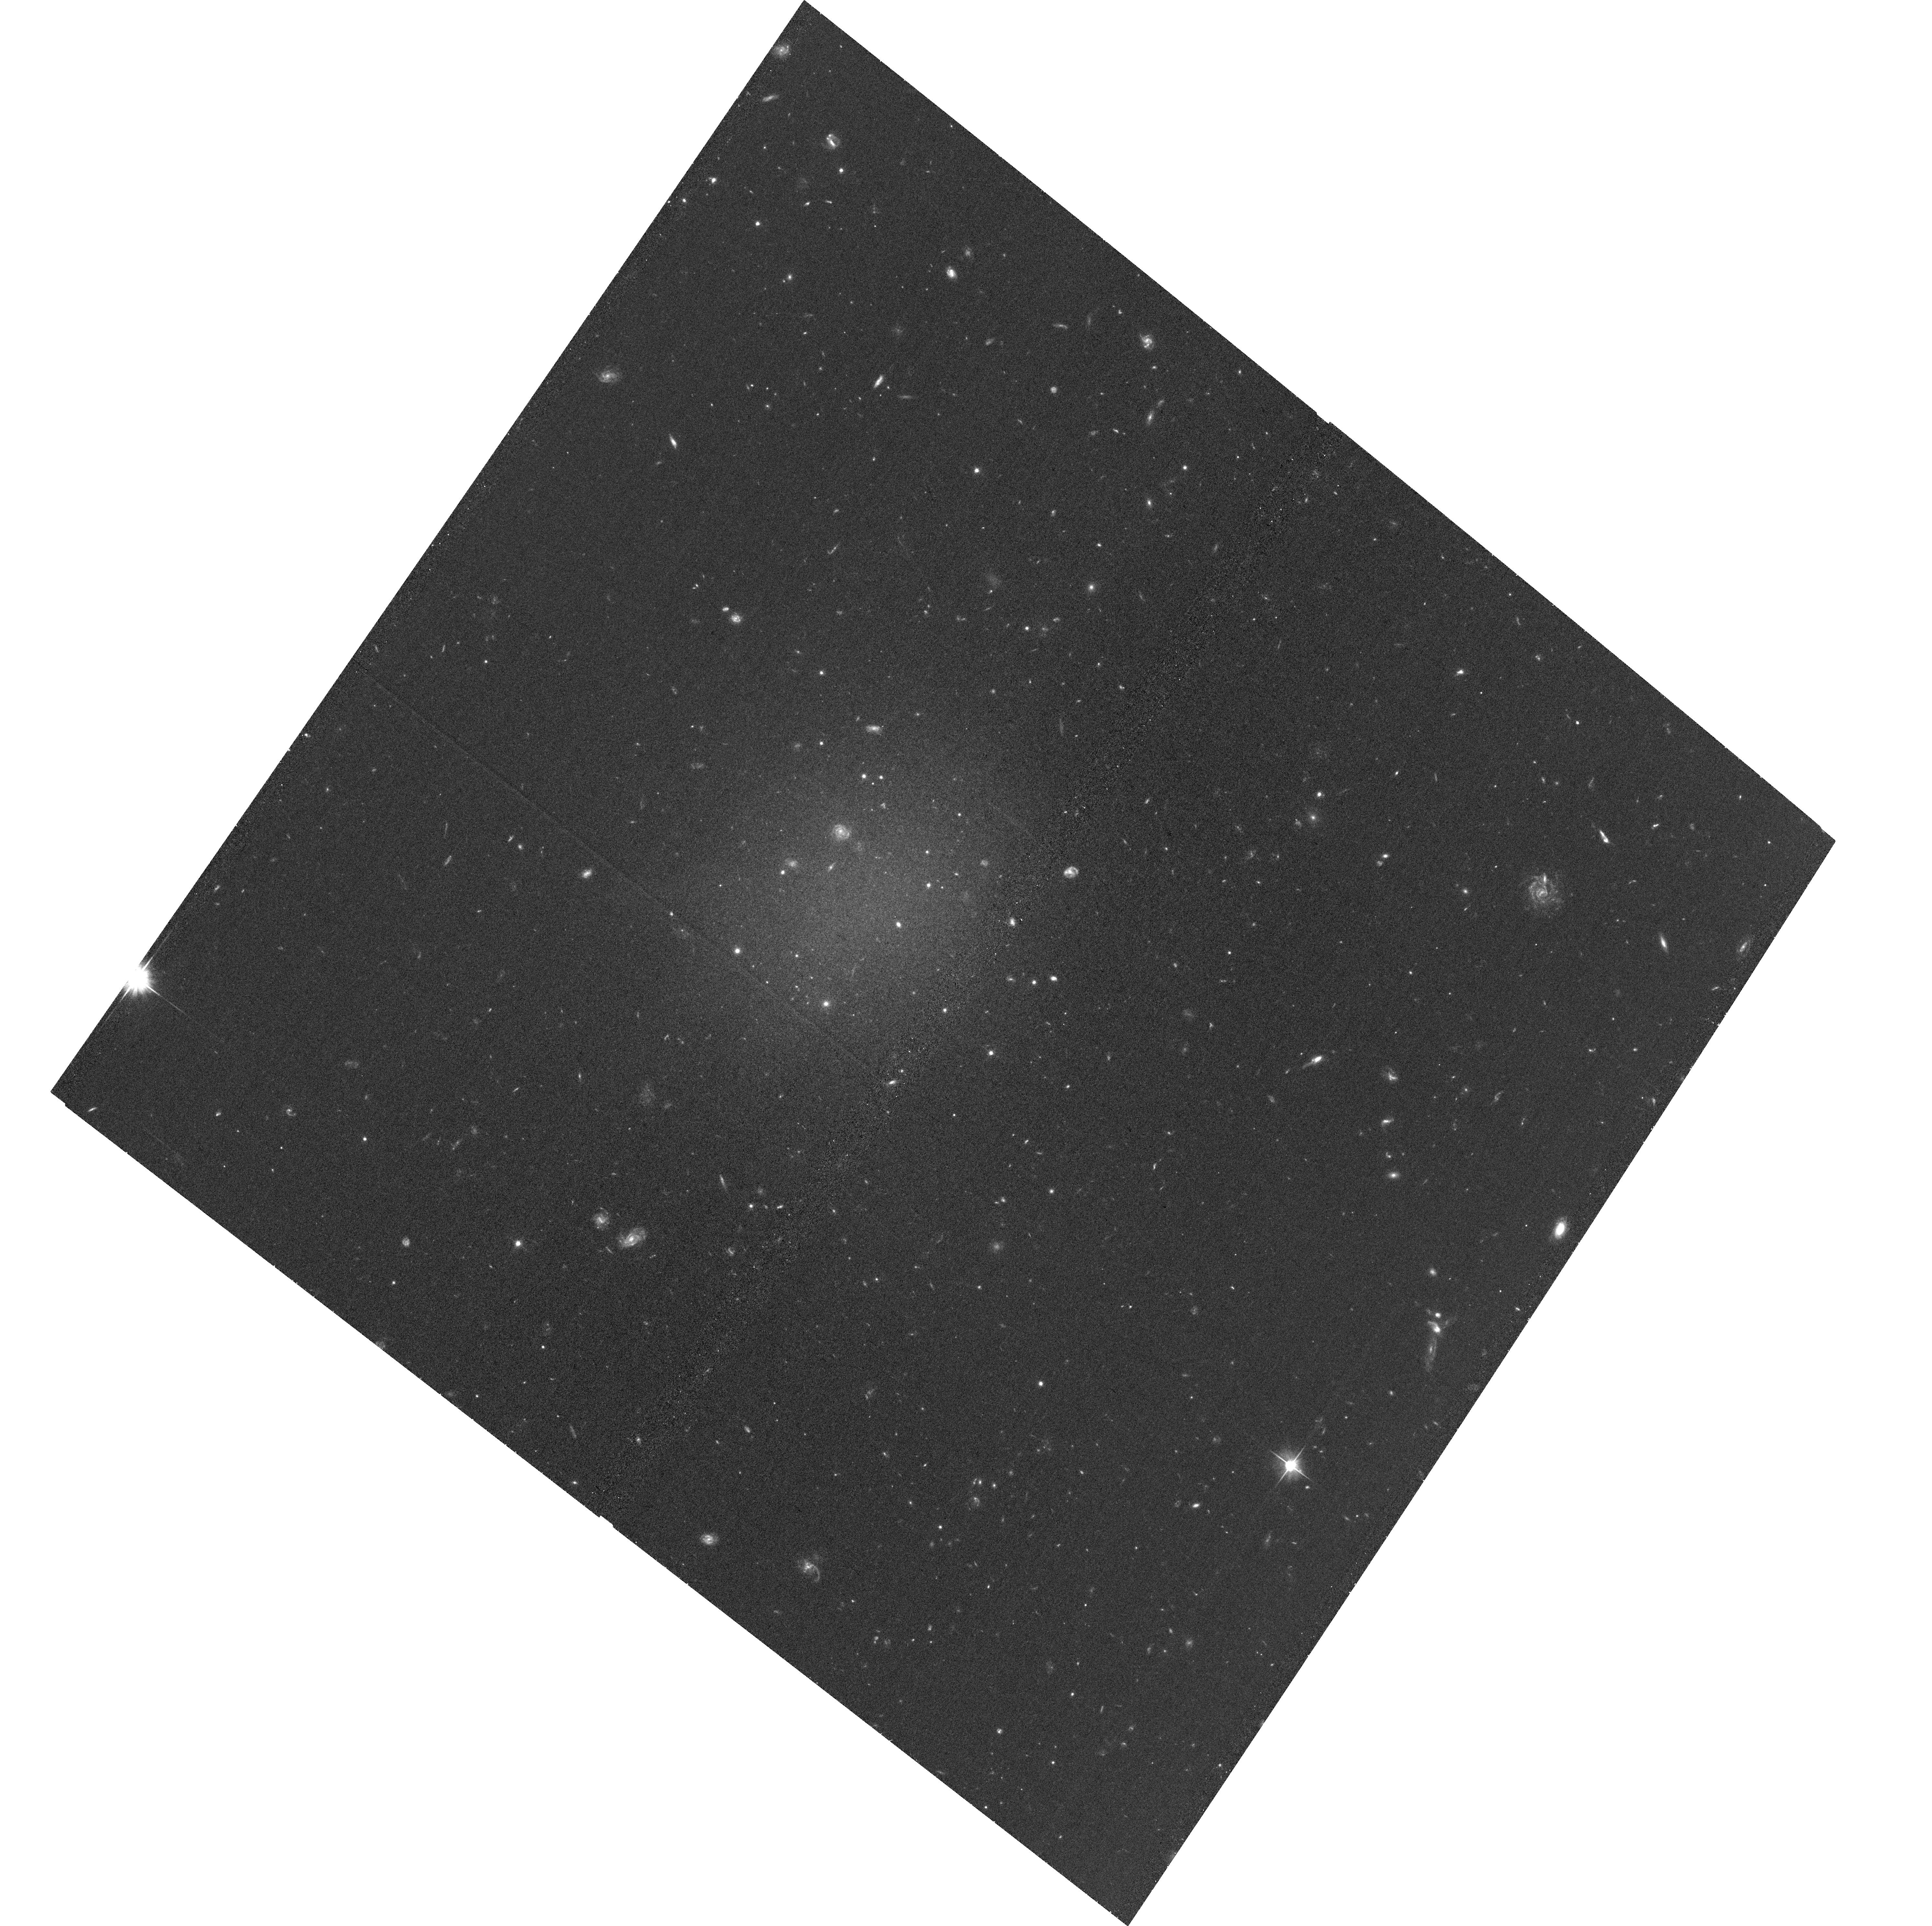
Target: NGC1052-DF2. Instrument: ACS/WFC. Filter: F606W. Exposure: 34 min. Observation ID: hst_15851_12_acs_wfc_f606w_je5612

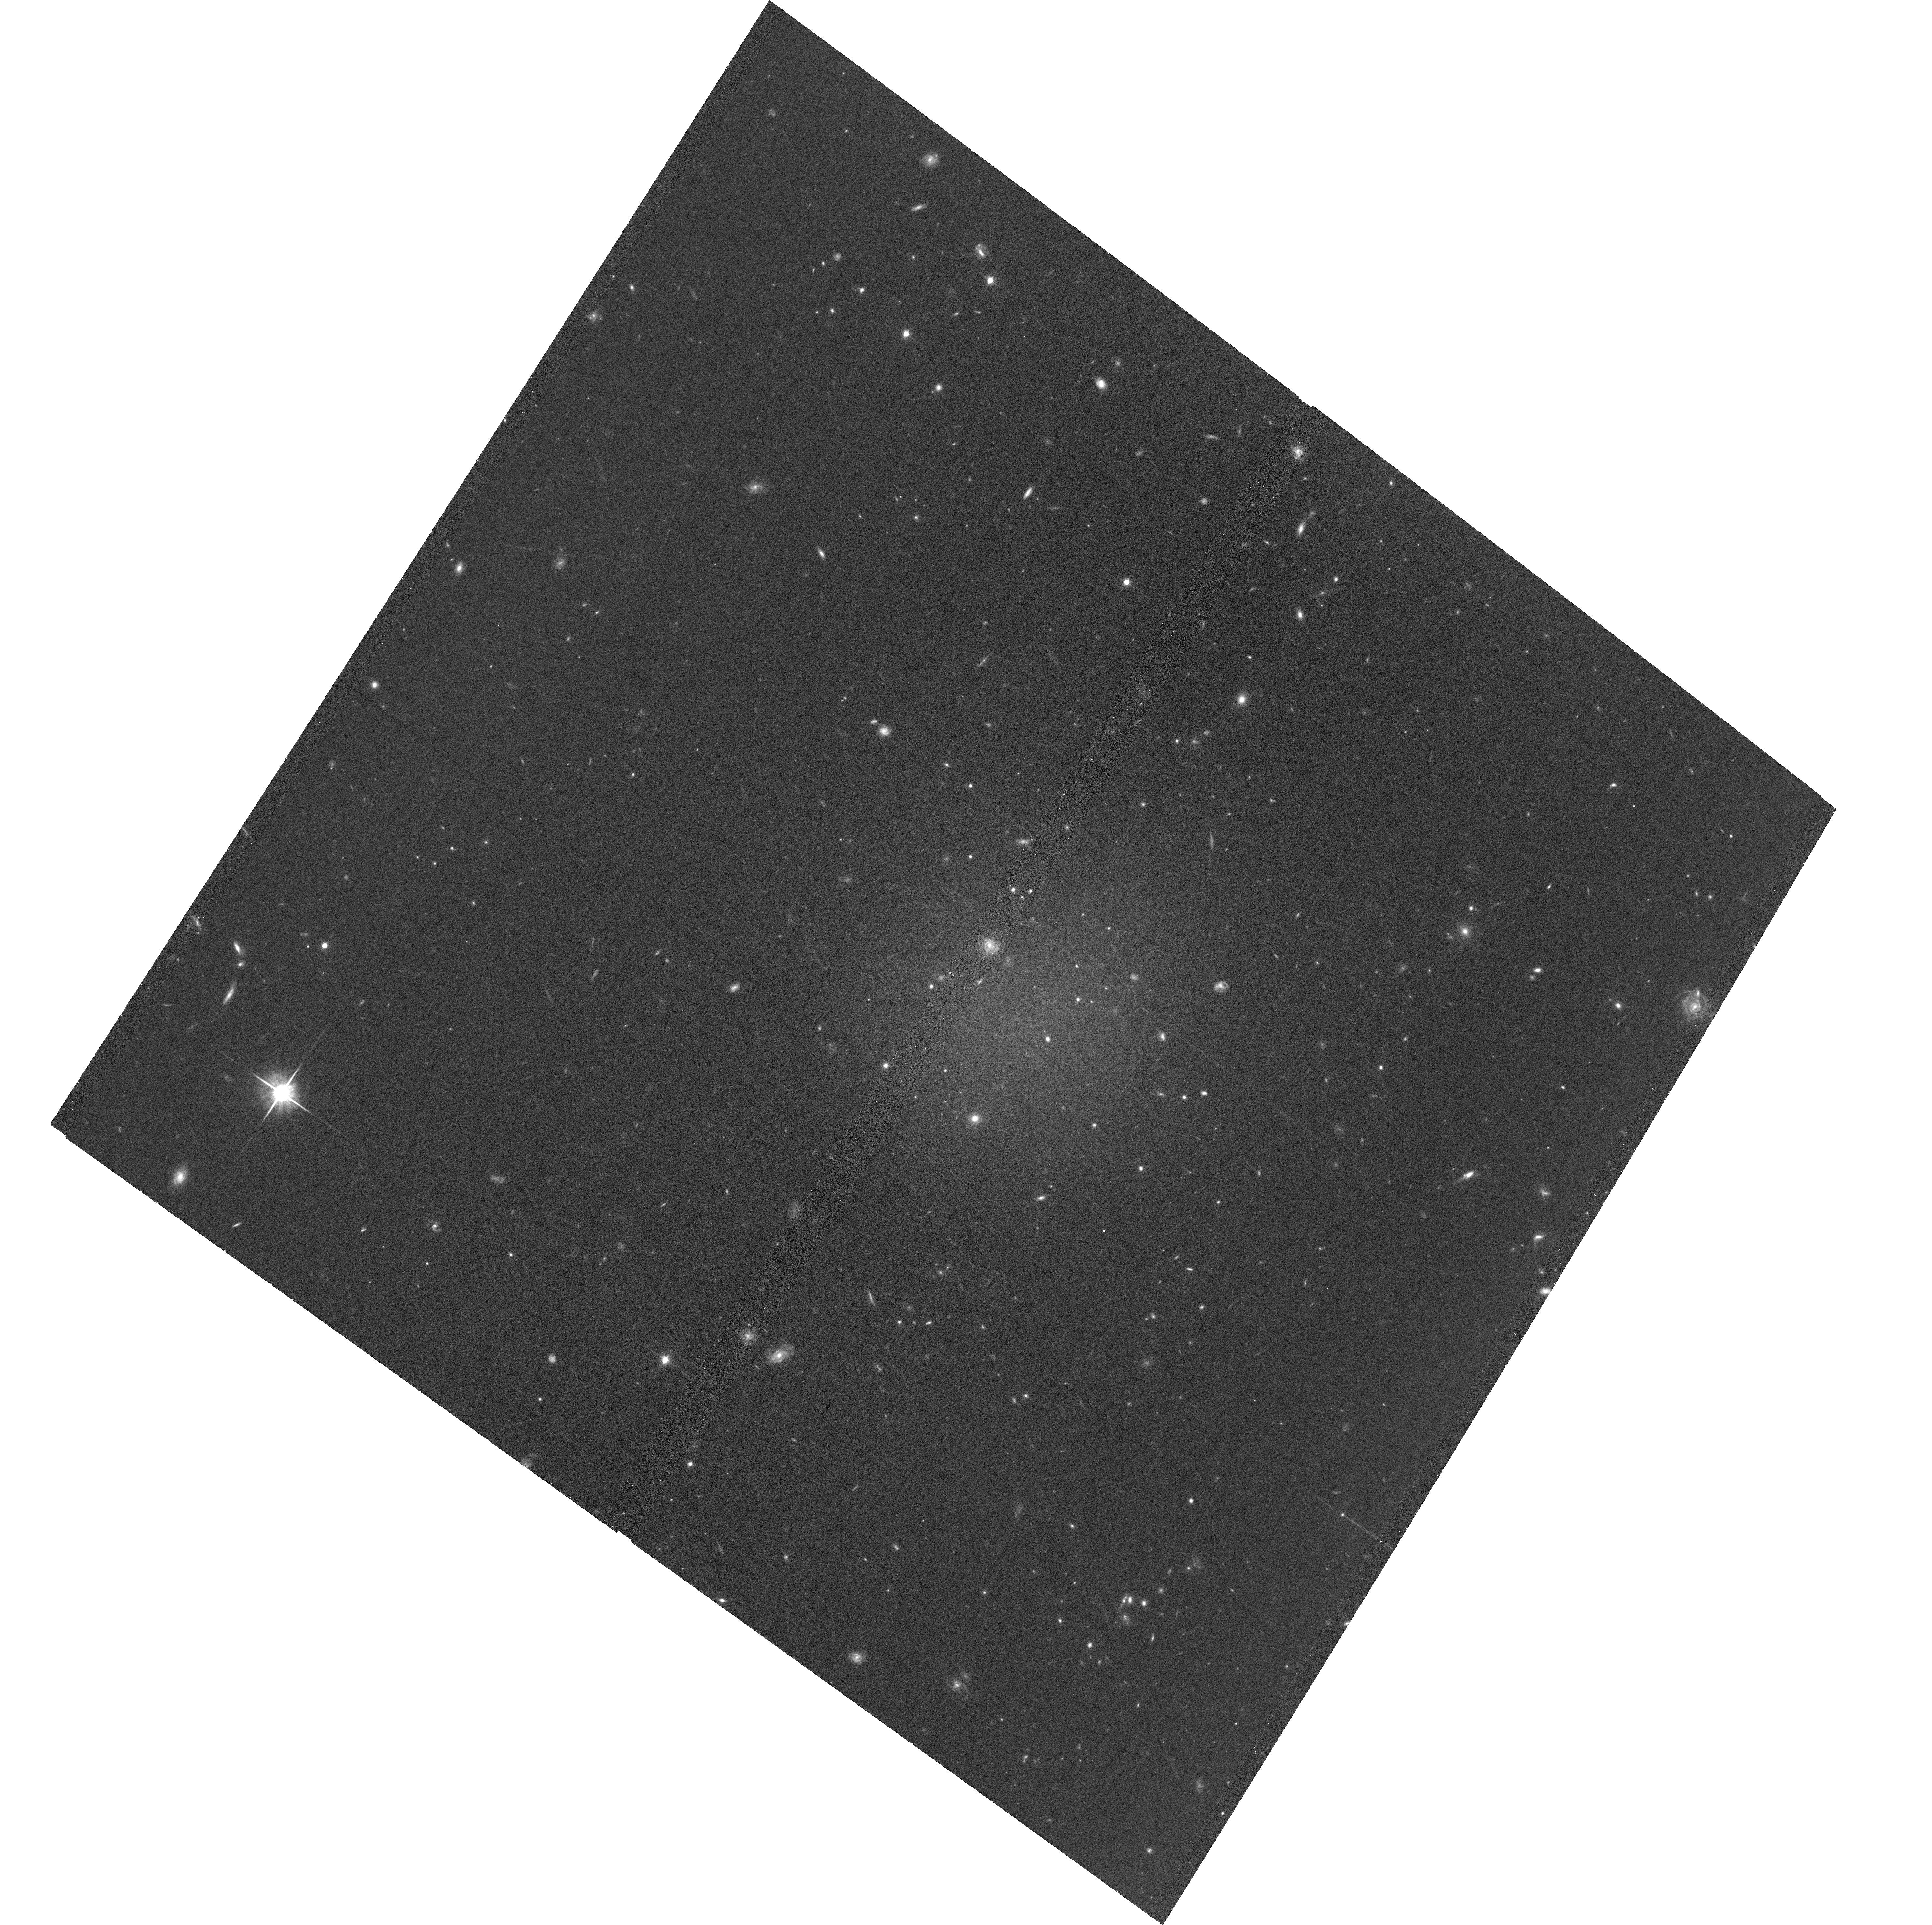
Target: NGC1052-DF2. Instrument: ACS/WFC. Filter: F814W. Exposure: 35 min. Observation ID: hst_15851_02_acs_wfc_f814w_je5602

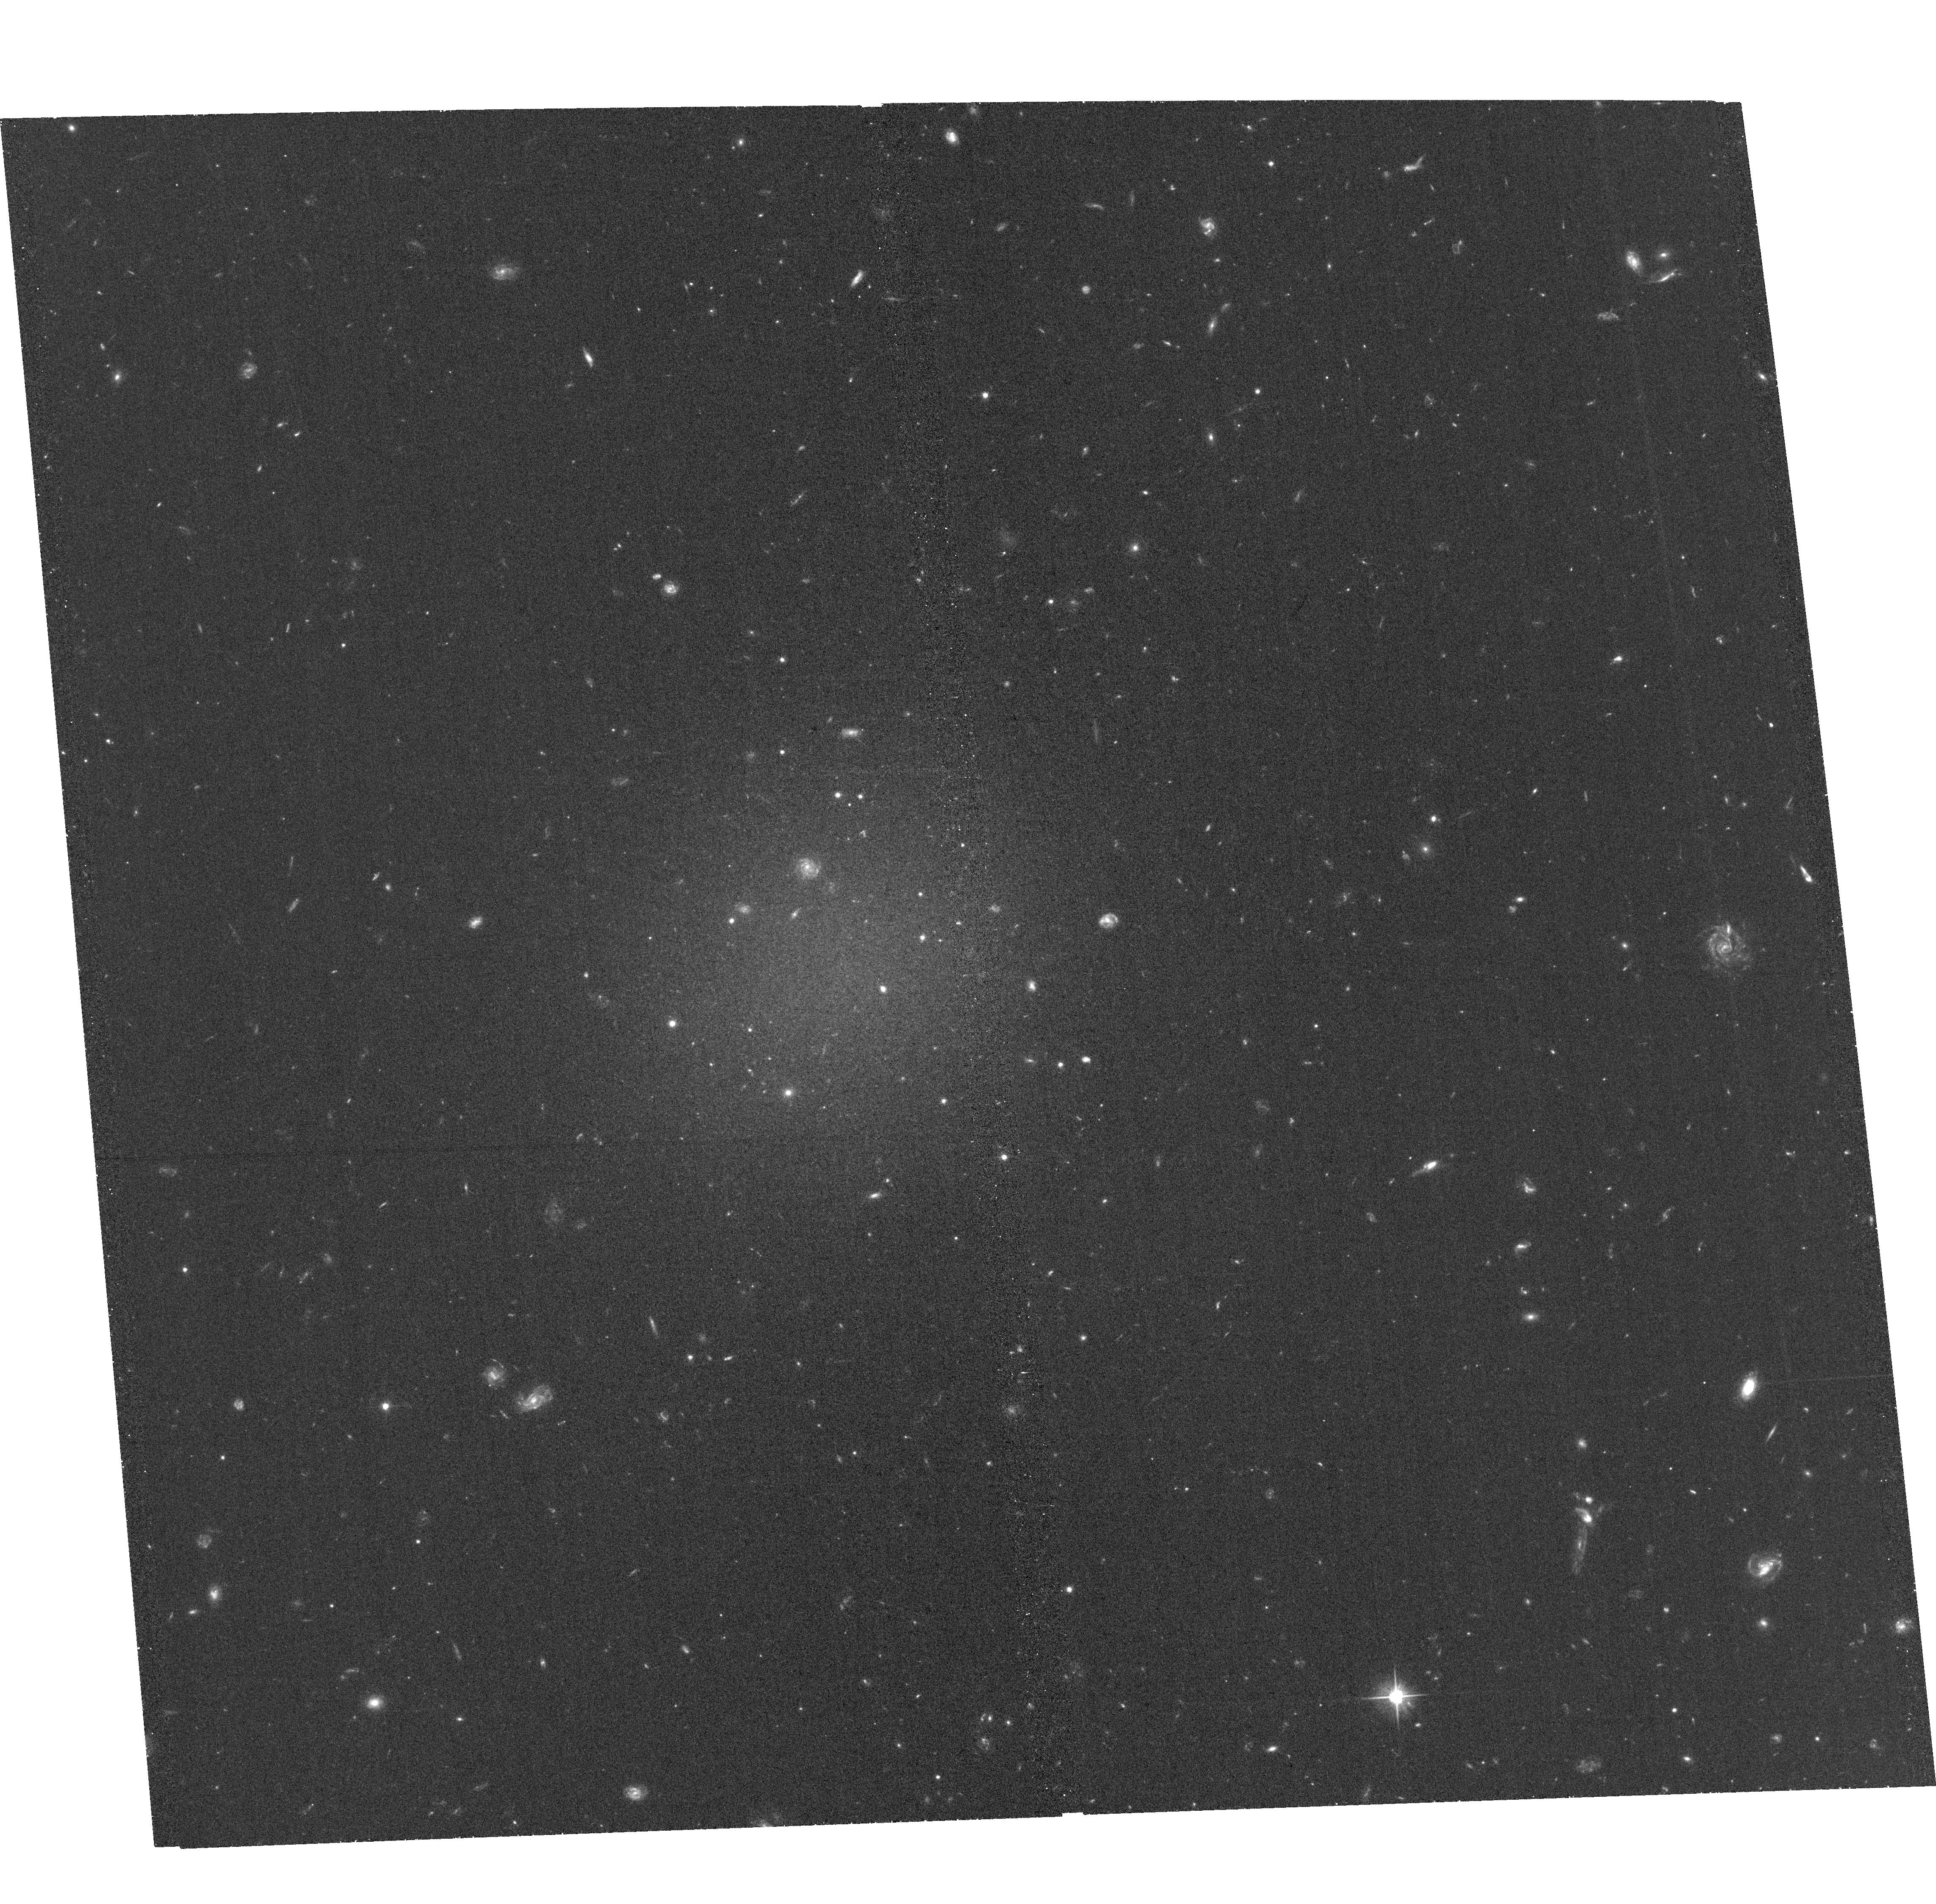
Target: NGC1052-DF2. Instrument: ACS/WFC. Filter: F606W. Exposure: 34 min. Observation ID: hst_15851_18_acs_wfc_f606w_je5618

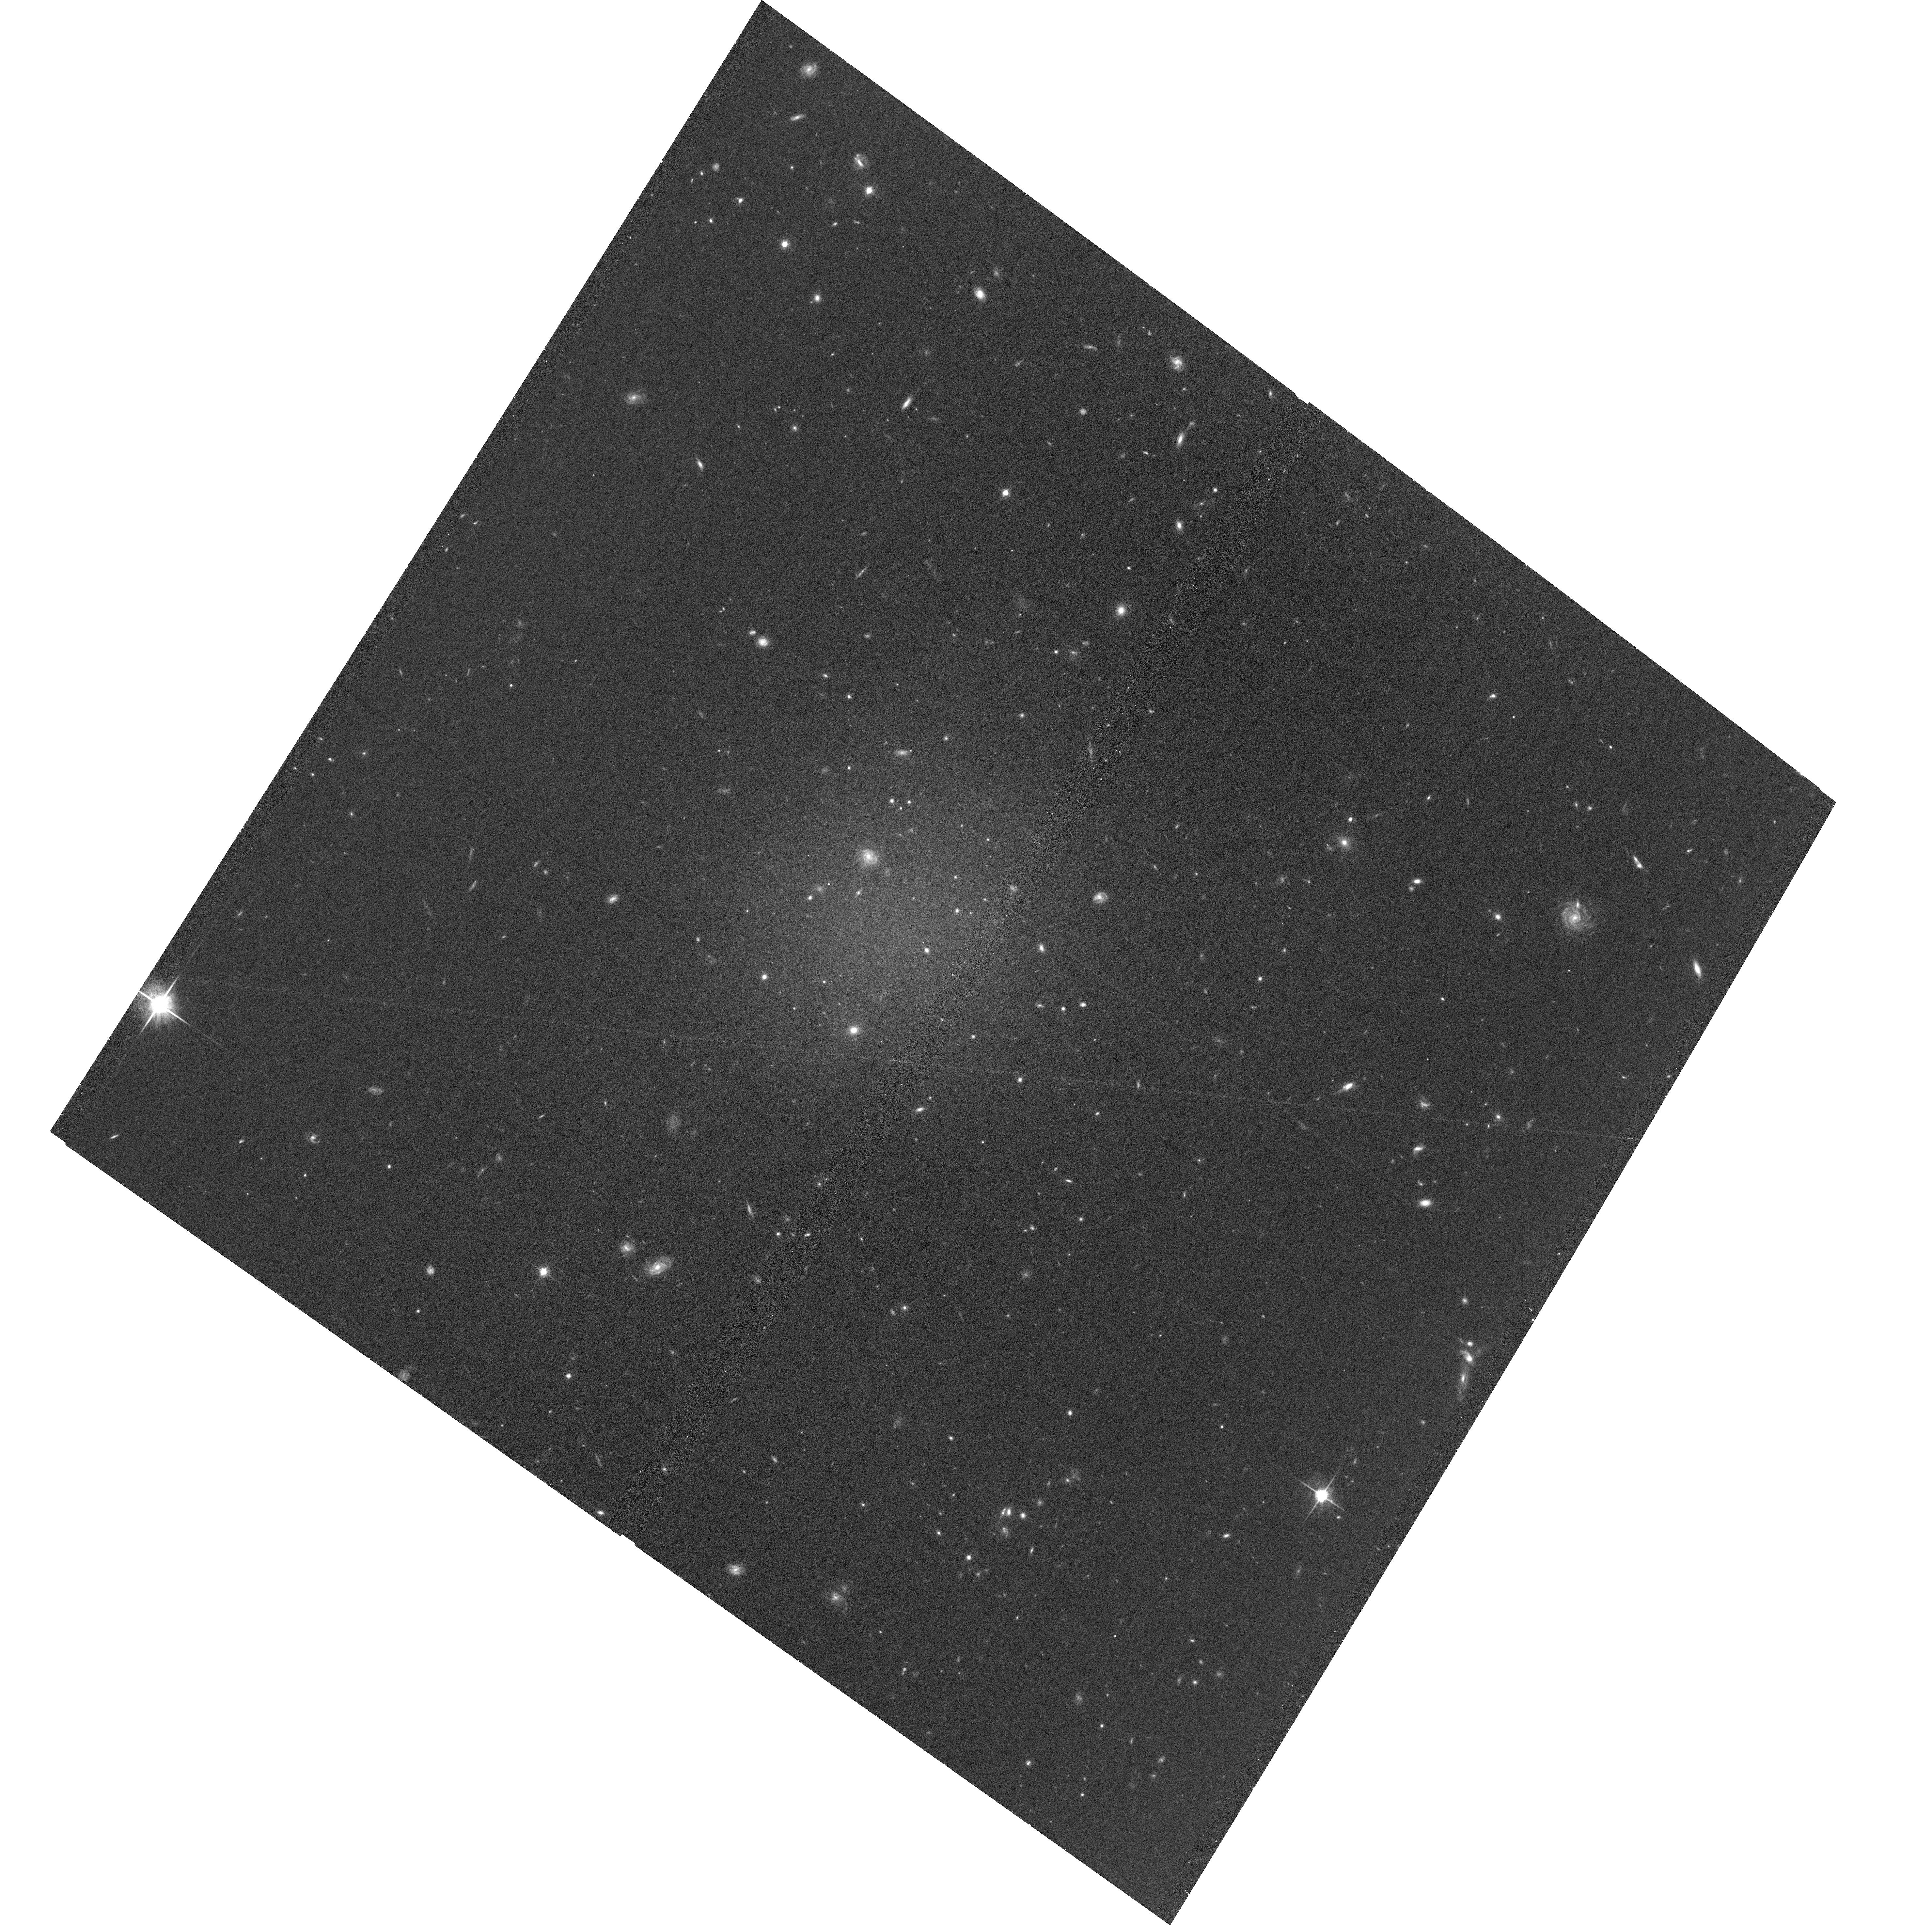
Target: NGC1052-DF2. Instrument: ACS/WFC. Filter: F814W. Exposure: 35 min. Observation ID: hst_15851_04_acs_wfc_f814w_je5604

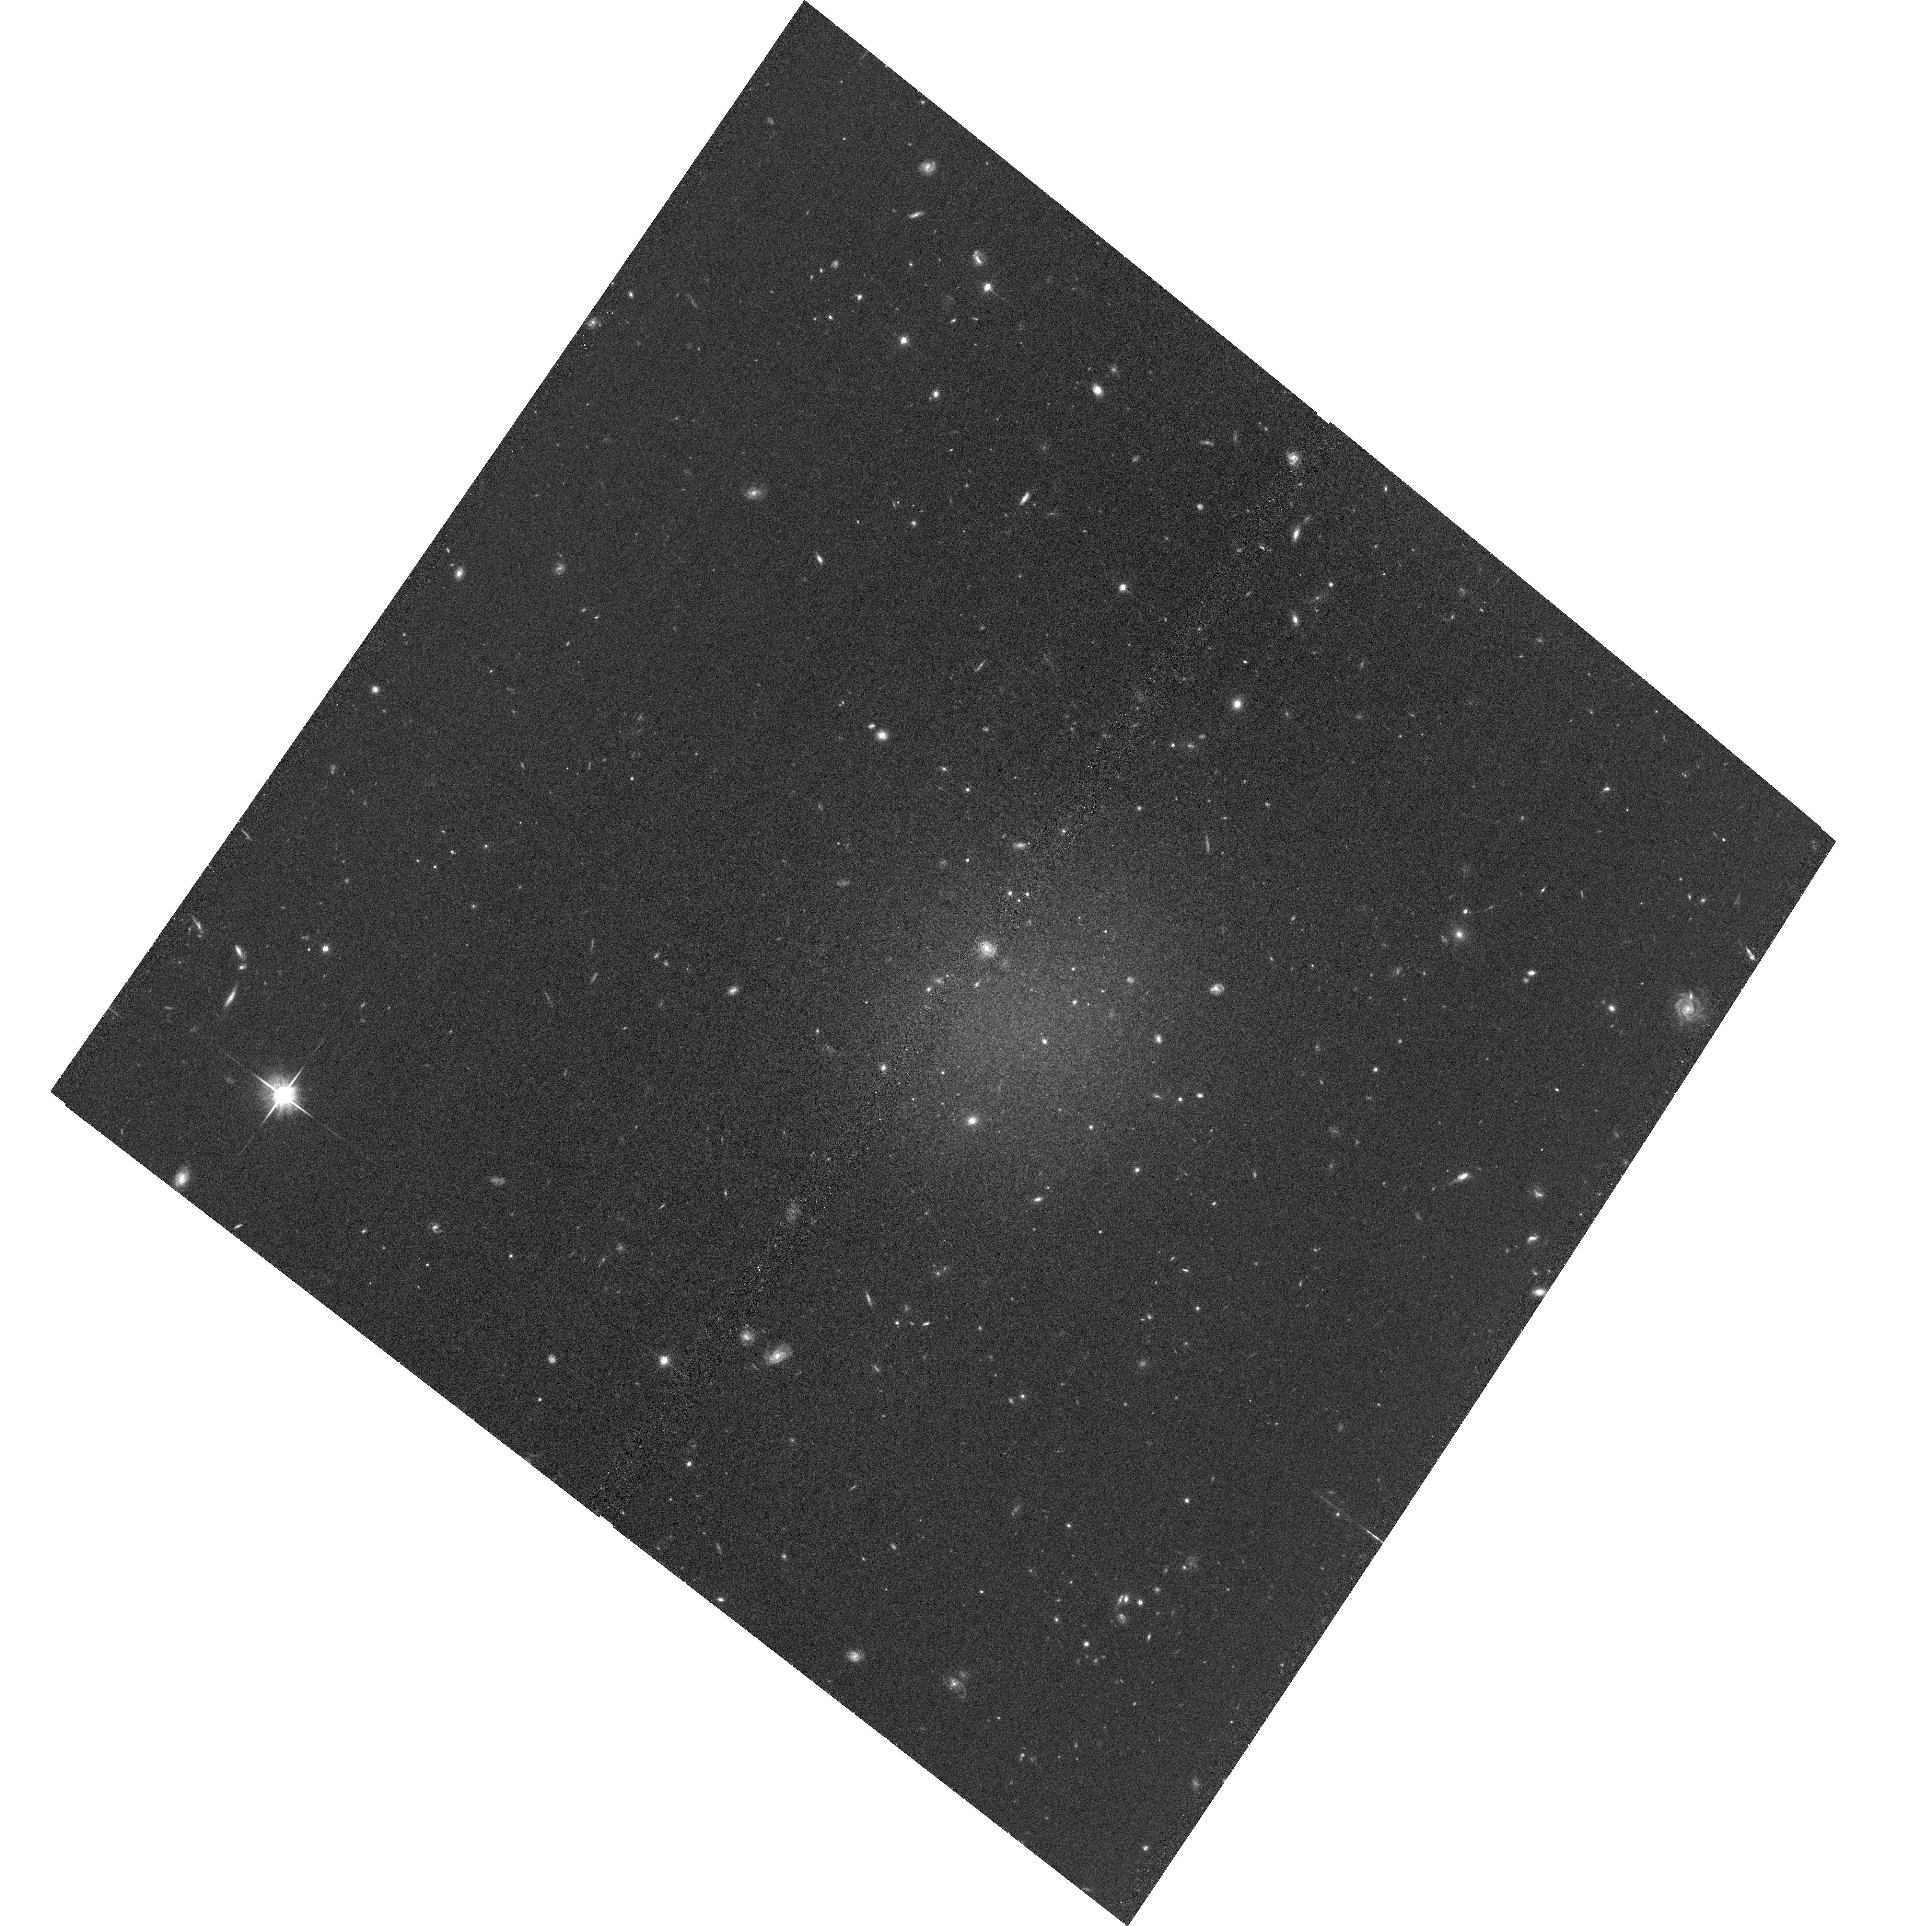
Target: NGC1052-DF2. Instrument: ACS/WFC. Filter: F814W. Exposure: 35 min. Observation ID: hst_15851_08_acs_wfc_f814w_je5608

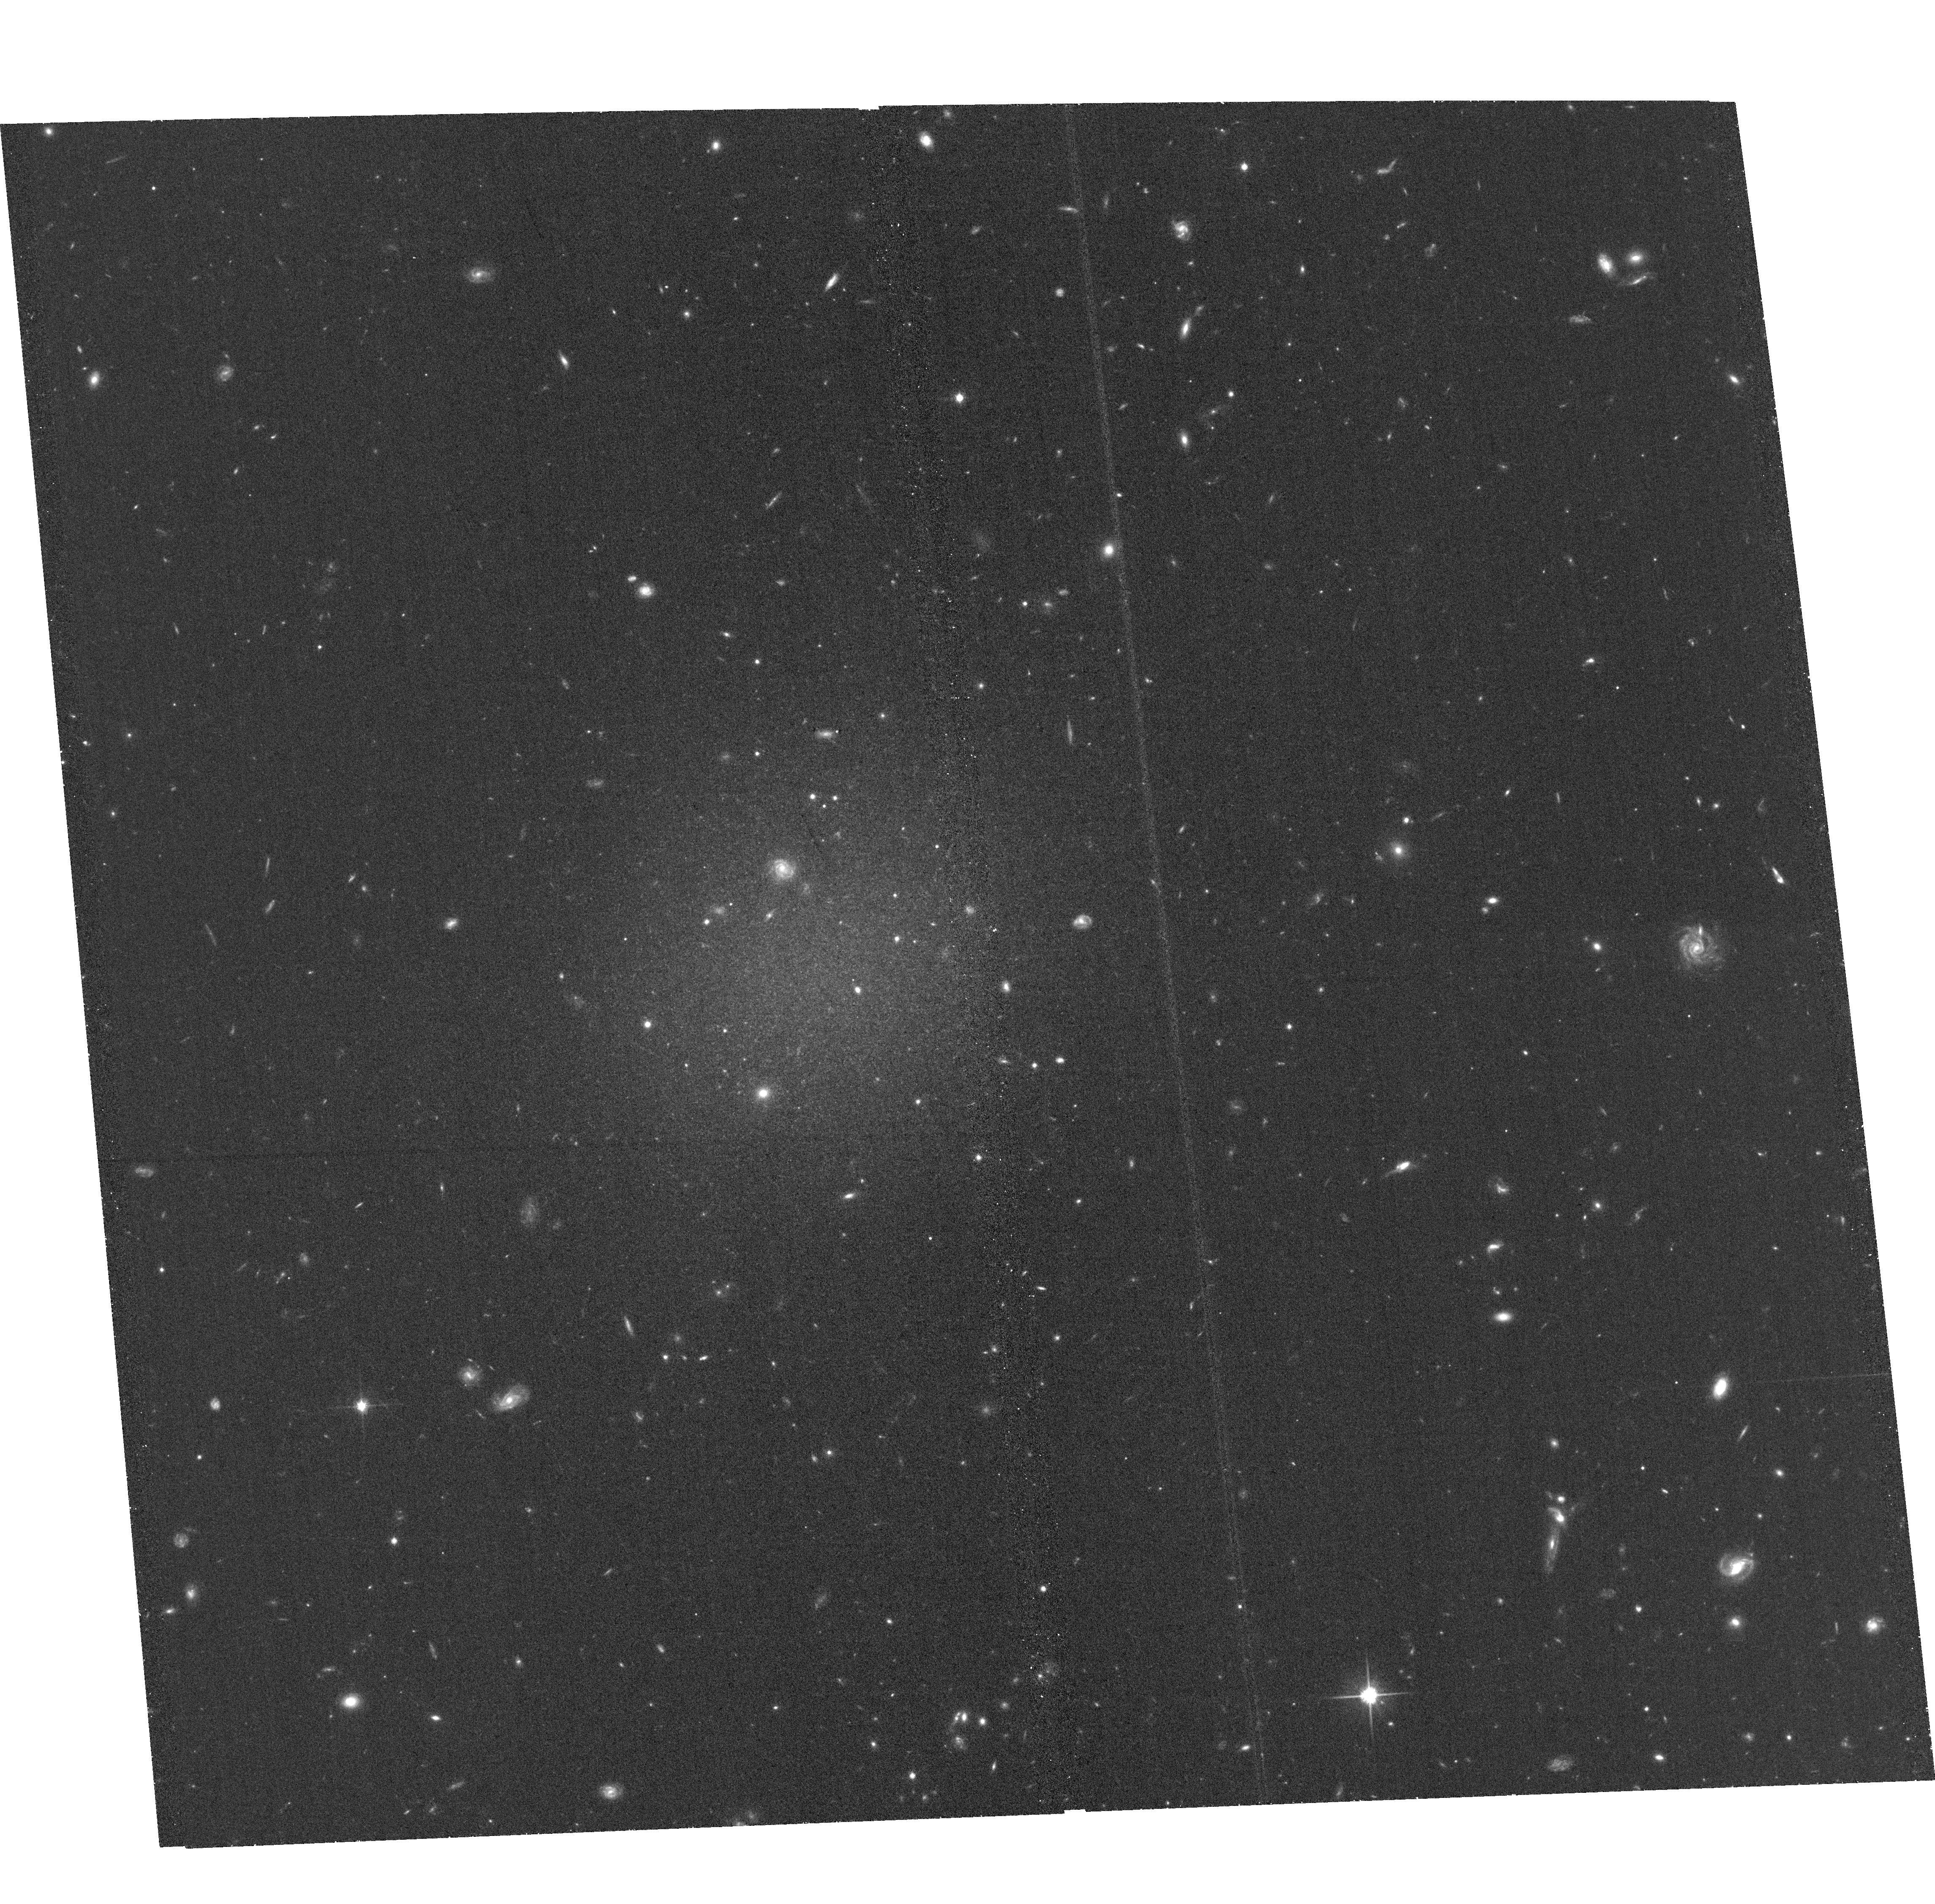
Target: NGC1052-DF2. Instrument: ACS/WFC. Filter: F814W. Exposure: 35 min. Observation ID: hst_15851_19_acs_wfc_f814w_je5619

Deep imaging and a TRGB distance for the dark matter deficient galaxy NGC1052-DF2 (PI: van Dokkum, Pieter)

The galaxy NGC1052-DF2 has been the topic of intense debate since it was announced in March 2018, with 33 papers having been written on it in the past twelve months. It appears to have an unprecedented population of luminous globular clusters and an unprecedented low dark matter fraction. The interpretation is critically dependent on its distance. Initial studies found a distance of 19 Mpc from surface brightness fluctuations, but it has been suggested that the galaxy could be significantly closer. Almost all its properties are distance-dependent, and for D~13 Mpc it is not particularly unusual. This proposal requests deep HST imaging to unambiguously measure the distance to NGC1052-DF2 from the tip of the red giant branch (TRGB). With 20+20 orbits (19+19 requested and 1+1 existing) of F814W+F606W imaging the TRGB can be reliably detected out to D~20 Mpc, providing a distance with an uncertainty of ~5%. Additional science goals include a measurement of the morphology of the galaxy at large radii from star counts, an investigation of tidal streams that may be associated with the bright globular clusters, and a search for distant globular clusters in parallel UVIS fields.